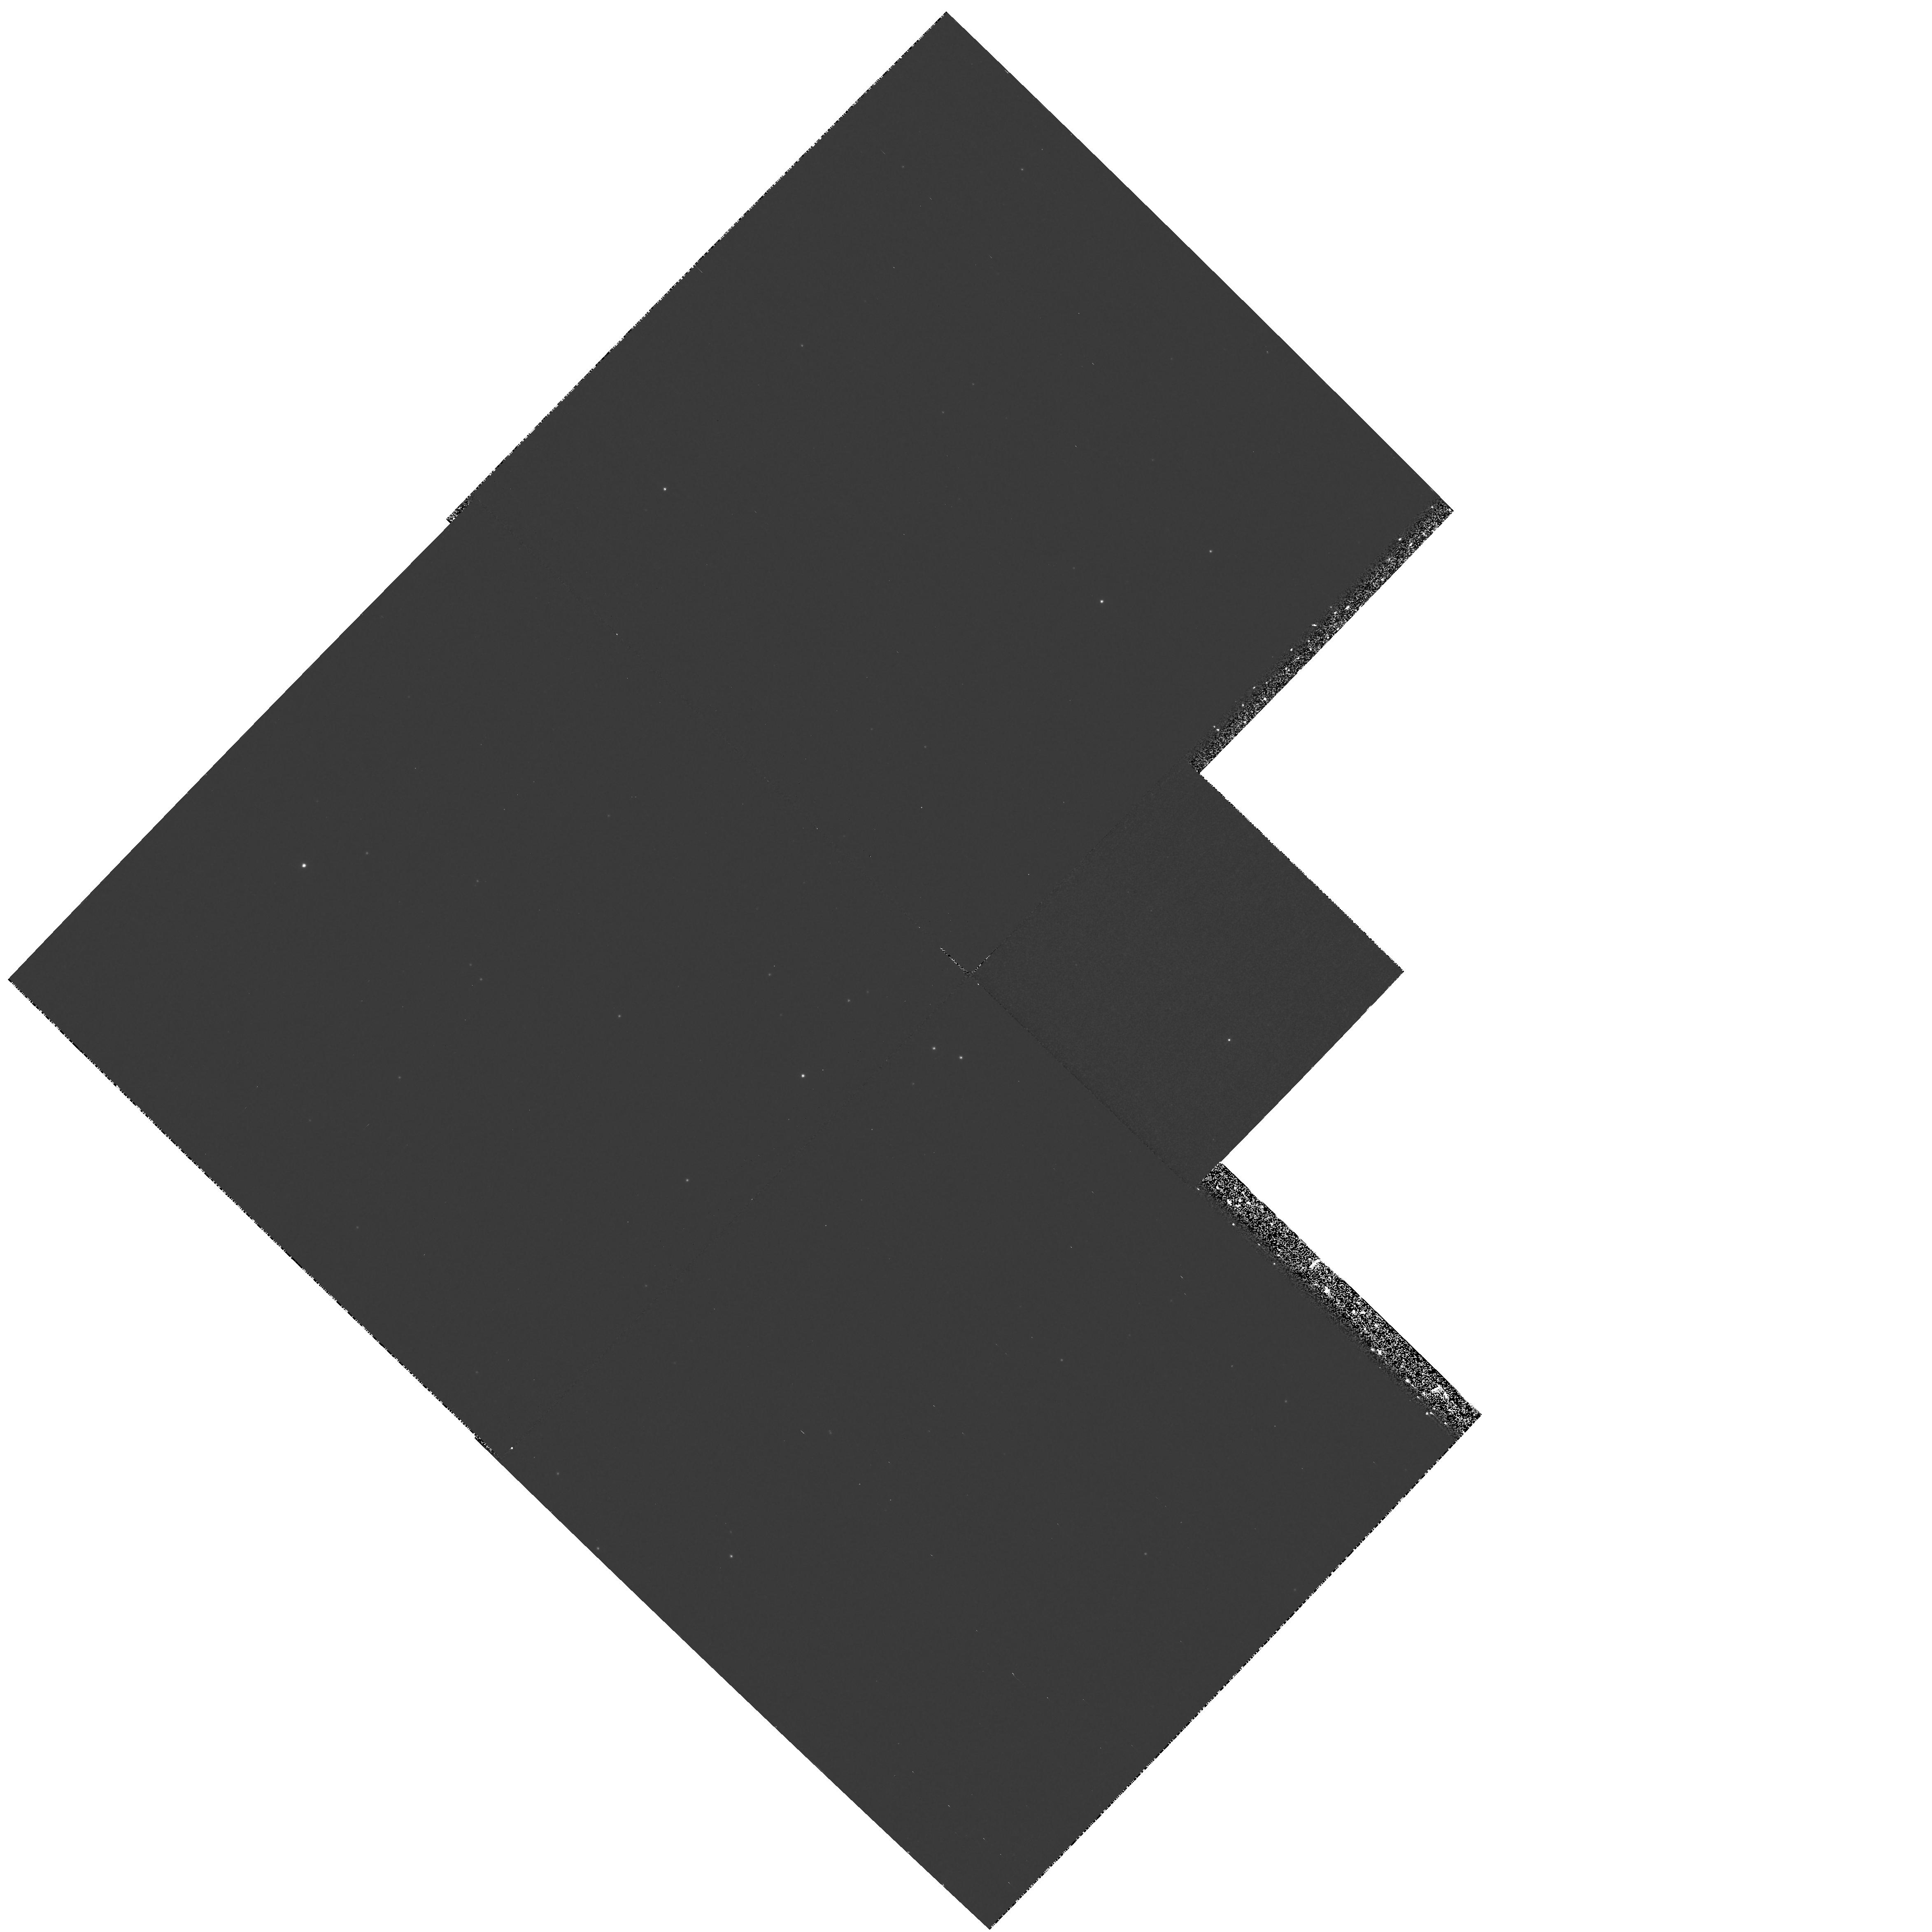
Target: NGC6402. Instrument: WFPC2/PC. Filter: F336W. Exposure: 50 min. Observation ID: hst_7287_02_wfpc2_pc_f336w_u4zb02

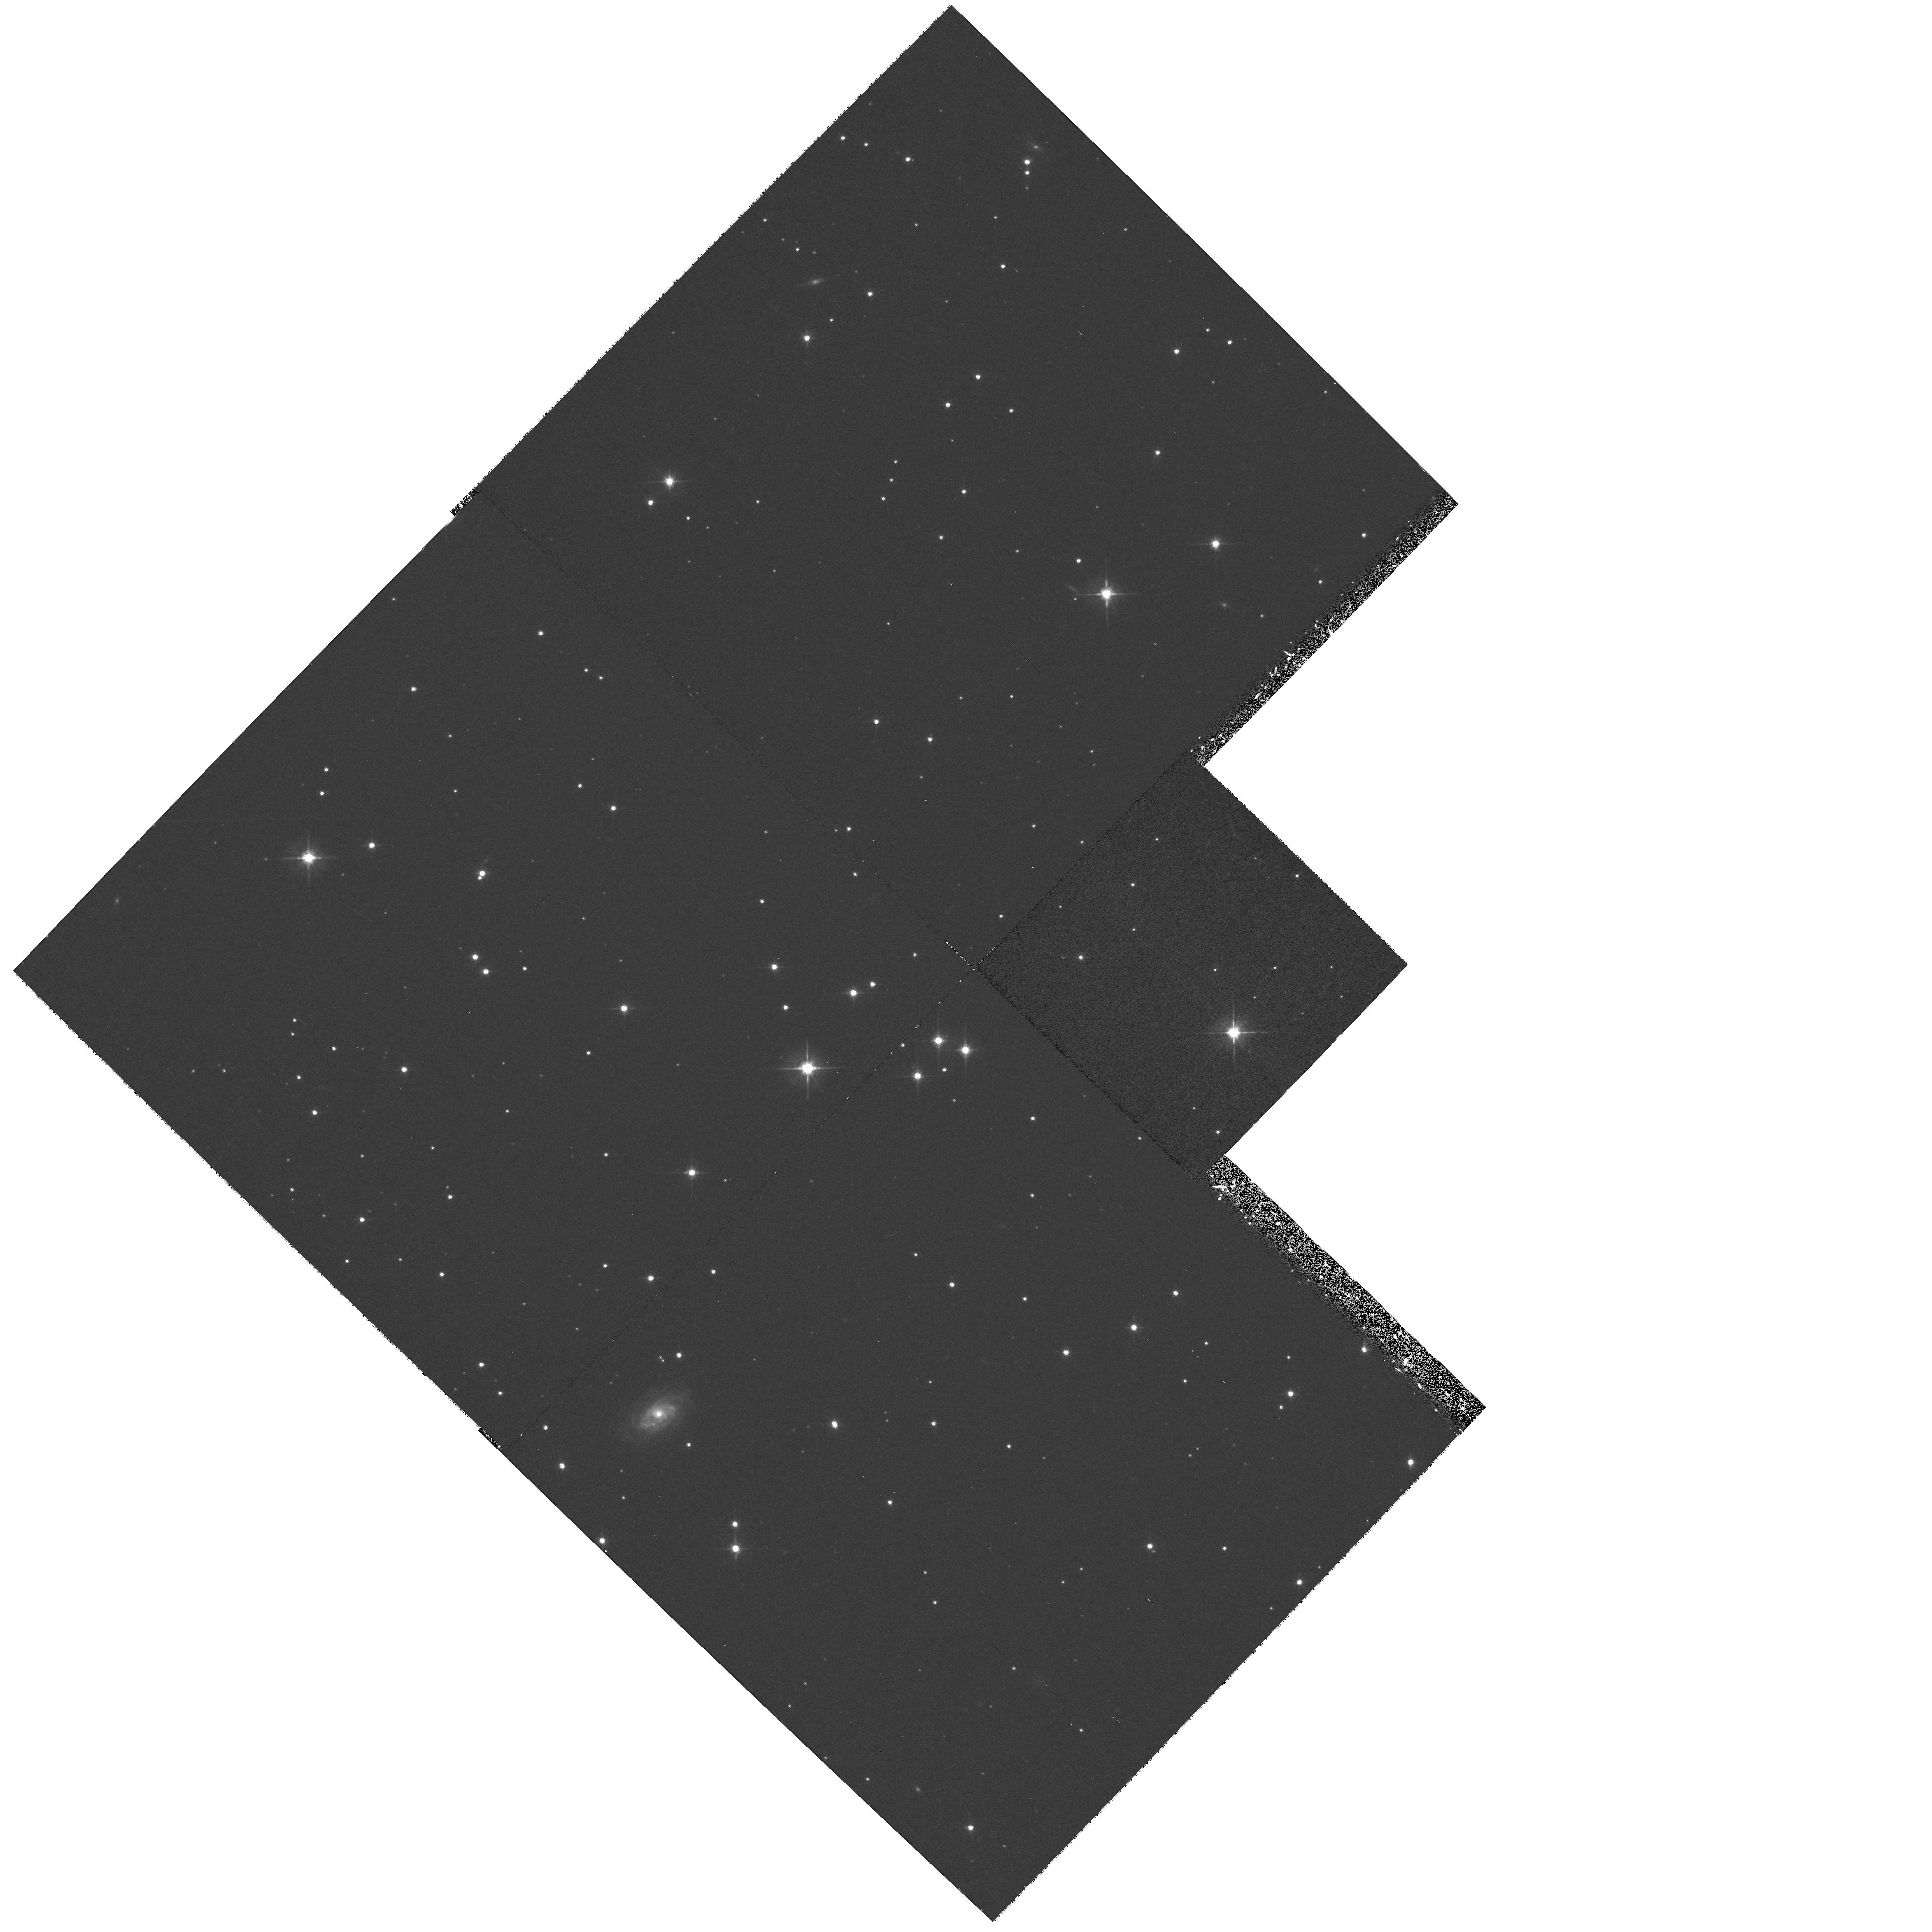
Target: NGC6402. Instrument: WFPC2/PC. Filter: F555W. Exposure: 30 min. Observation ID: hst_7287_02_wfpc2_pc_f555w_u4zb02

Recovery and Characterization of Old Novae in the Globular Clusters M80 and M14 (PI: Shara, Michael)

A few very close binaries in the core of a globular cluster can drive the dynamical evolution of the 10^5 - 10^6 stars in the cluster. Tidal capture theory predicts that tens of cataclysmic variables should be present in most globulars. Thus these close binaries may be the engines which drive globular cluster dynamical evolution. Despite intensive searches, very few cataclysmic candidates have been sighted - only two are classical novae. Using WFPC2 imagery we have located a UV-bright candidate which coincides with the position of the classical nova T Sco which erupted in 1860 A.D. in the globular cluster M80. Only one other UV-bright star (out of 8000 in the cluster core) was found. We propose to use the long slit of STIS with the modest resolution G430L grating to simultaneously obtain spectra of both UV-bright stars. This would provide the first confirmed, recovered old nova in a globular; the first spectrum of a high mass transfer rate binary in a globular core; and a determination of whether the second UV-bright object is also a cataclysmic binary. We also propose to recover the nova of 1938 in M14 with F336W and F555W Planetary Camera images.